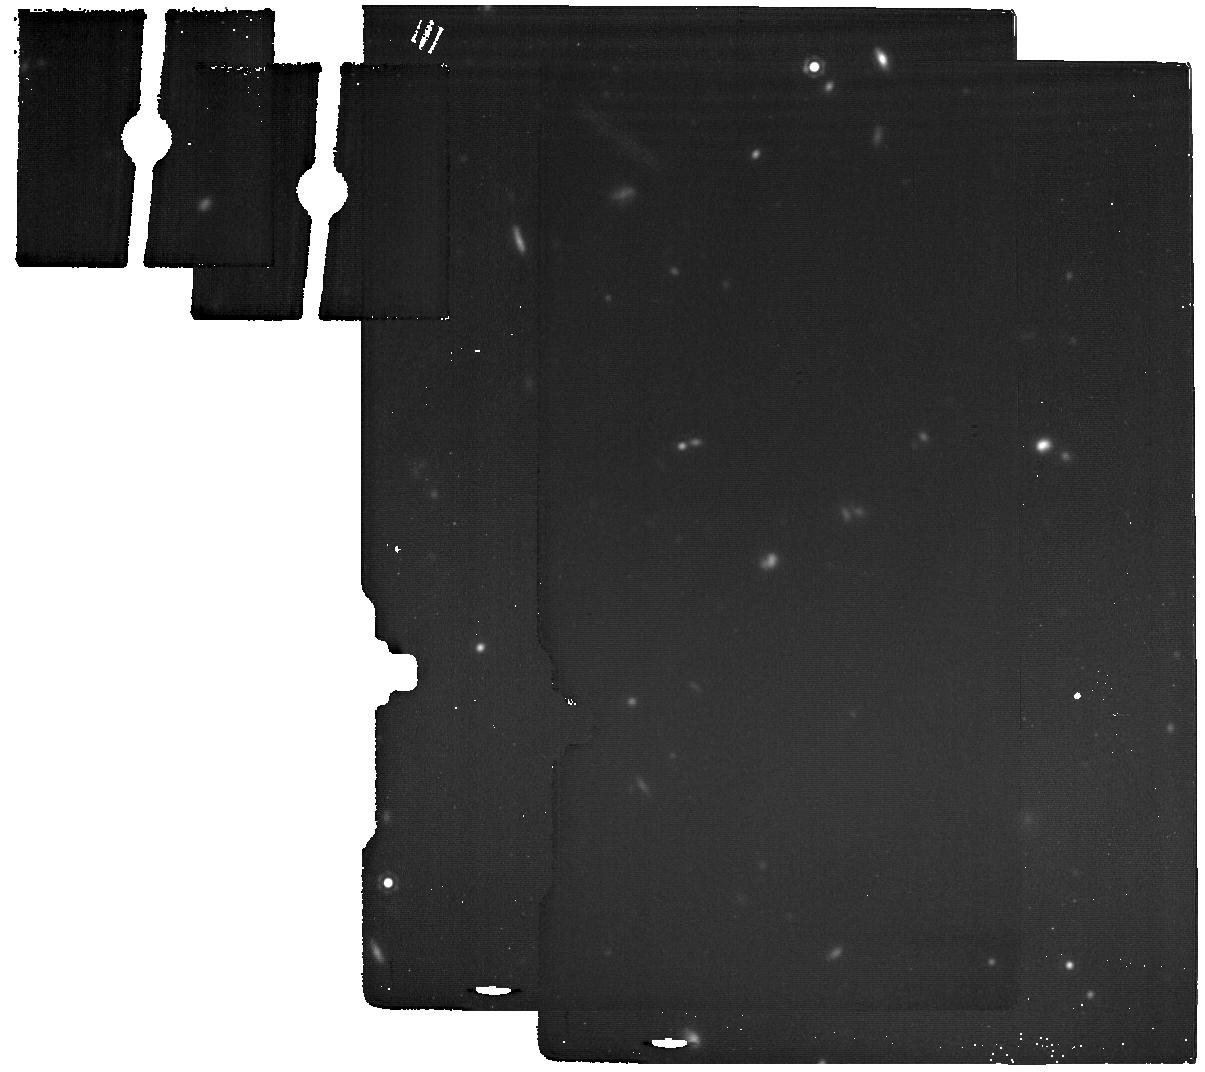
Target: COSMOS_1025_BG. Instrument: MIRI. Filter: F1800W. Exposure: 42 min. Observation ID: jw04761-o008_t012_miri_f1800w

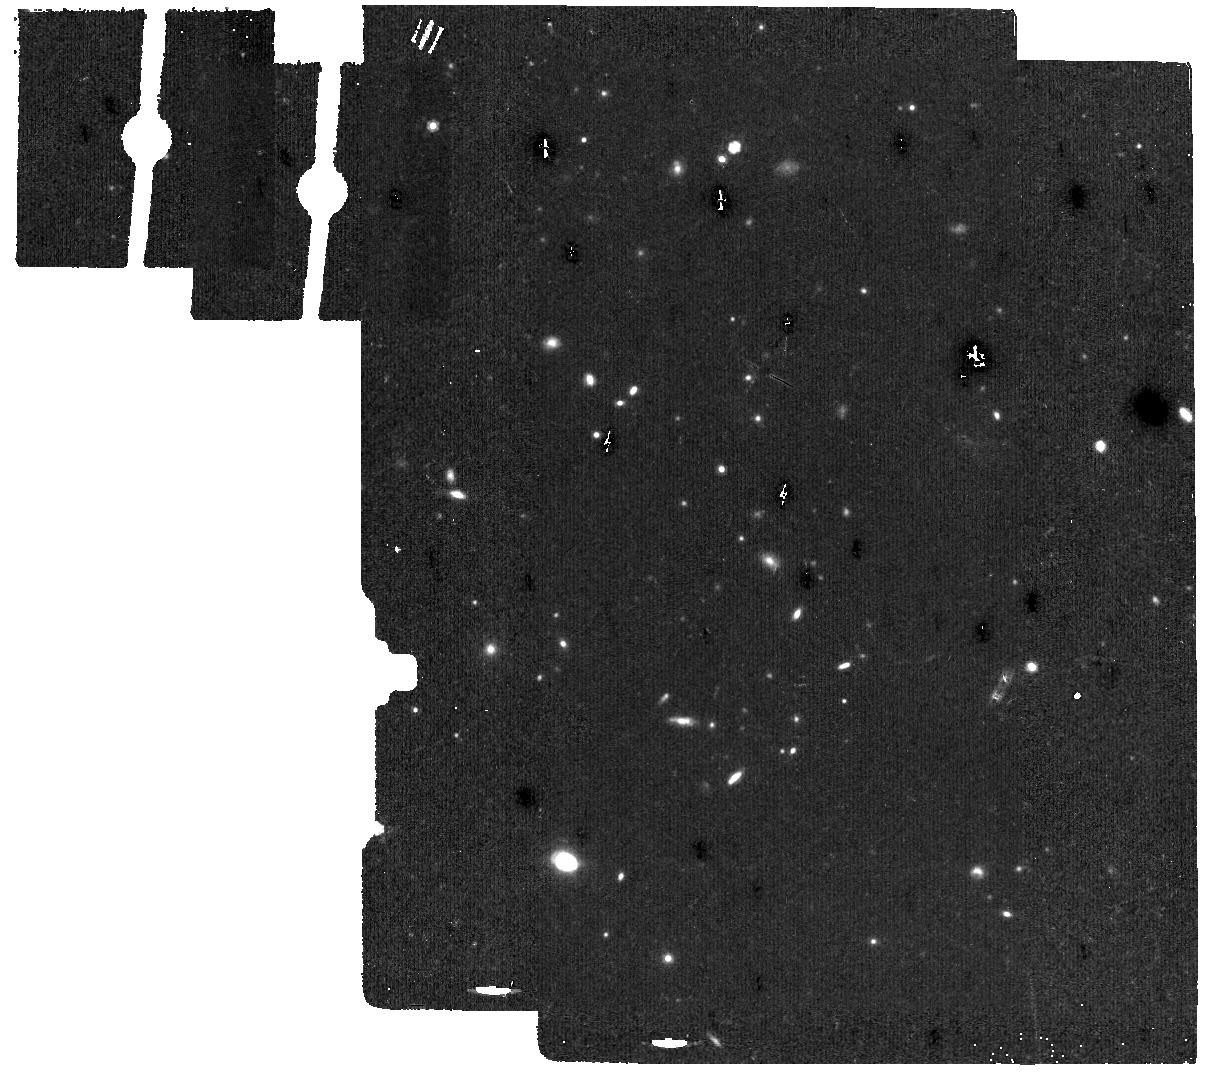
Target: COSMOS_1346_BG. Instrument: MIRI. Filter: F1000W. Exposure: 17 min. Observation ID: jw04761-o016_t016_miri_f1000w

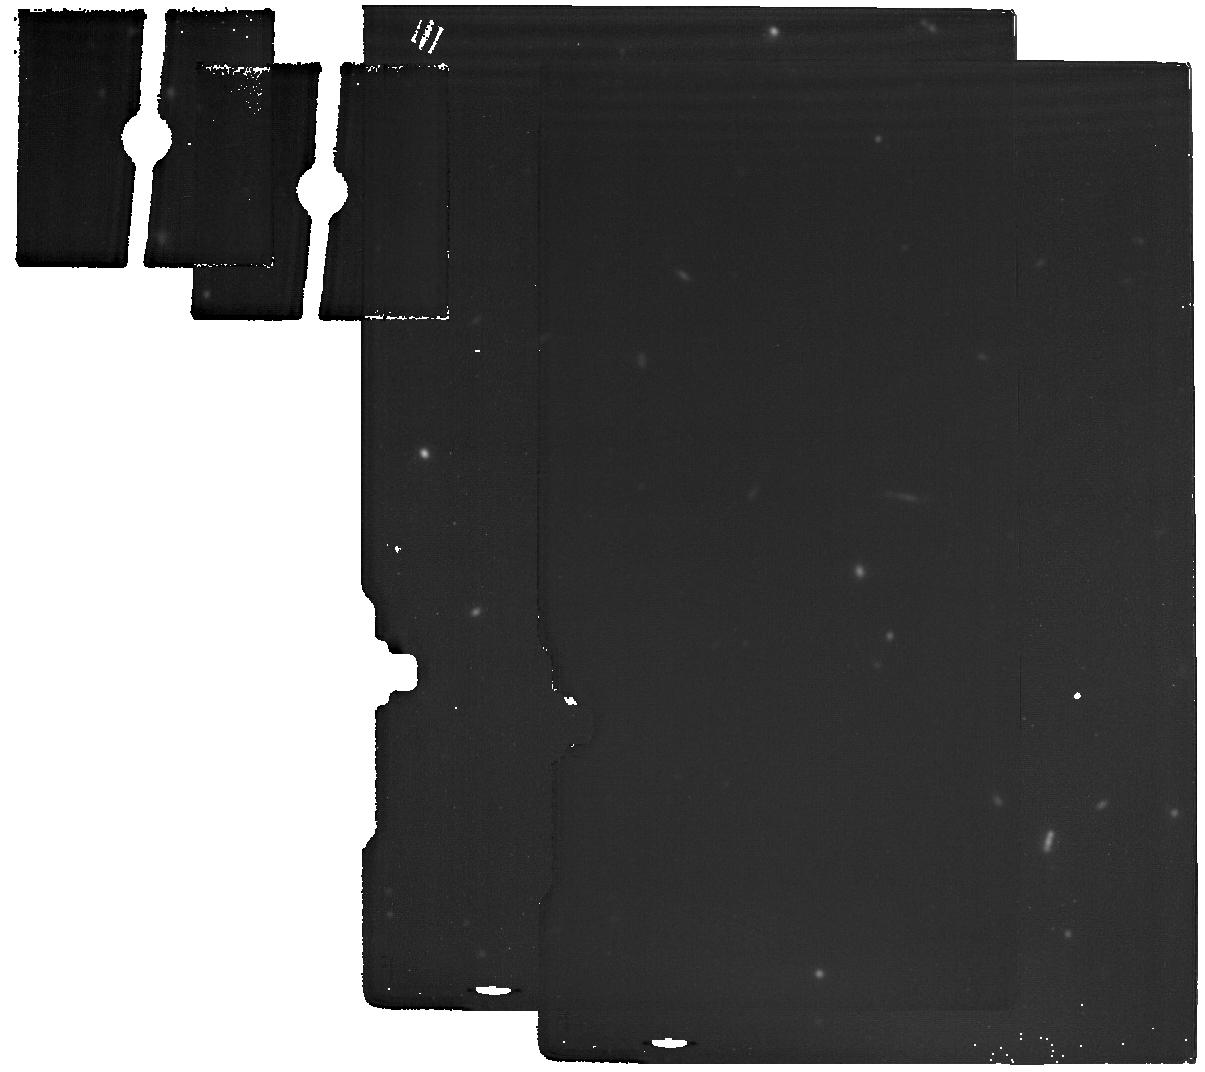
Target: COSMOS_844_BG. Instrument: MIRI. Filter: F1800W. Exposure: 28 min. Observation ID: jw04761-o012_t014_miri_f1800w

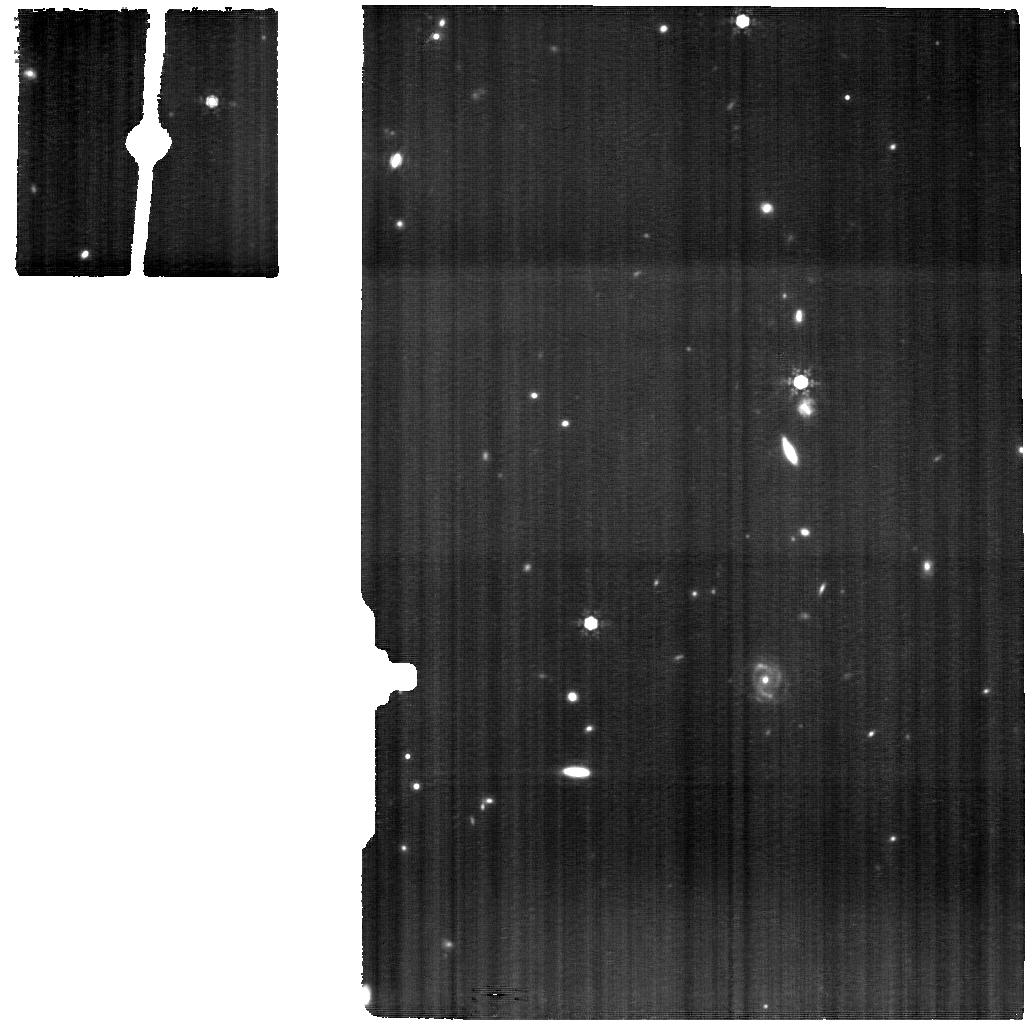
Target: COSMOS_1025. Instrument: MIRI. Filter: F1000W. Exposure: 4.2 h. Observation ID: jw04761-o007_t005_miri_f1000w

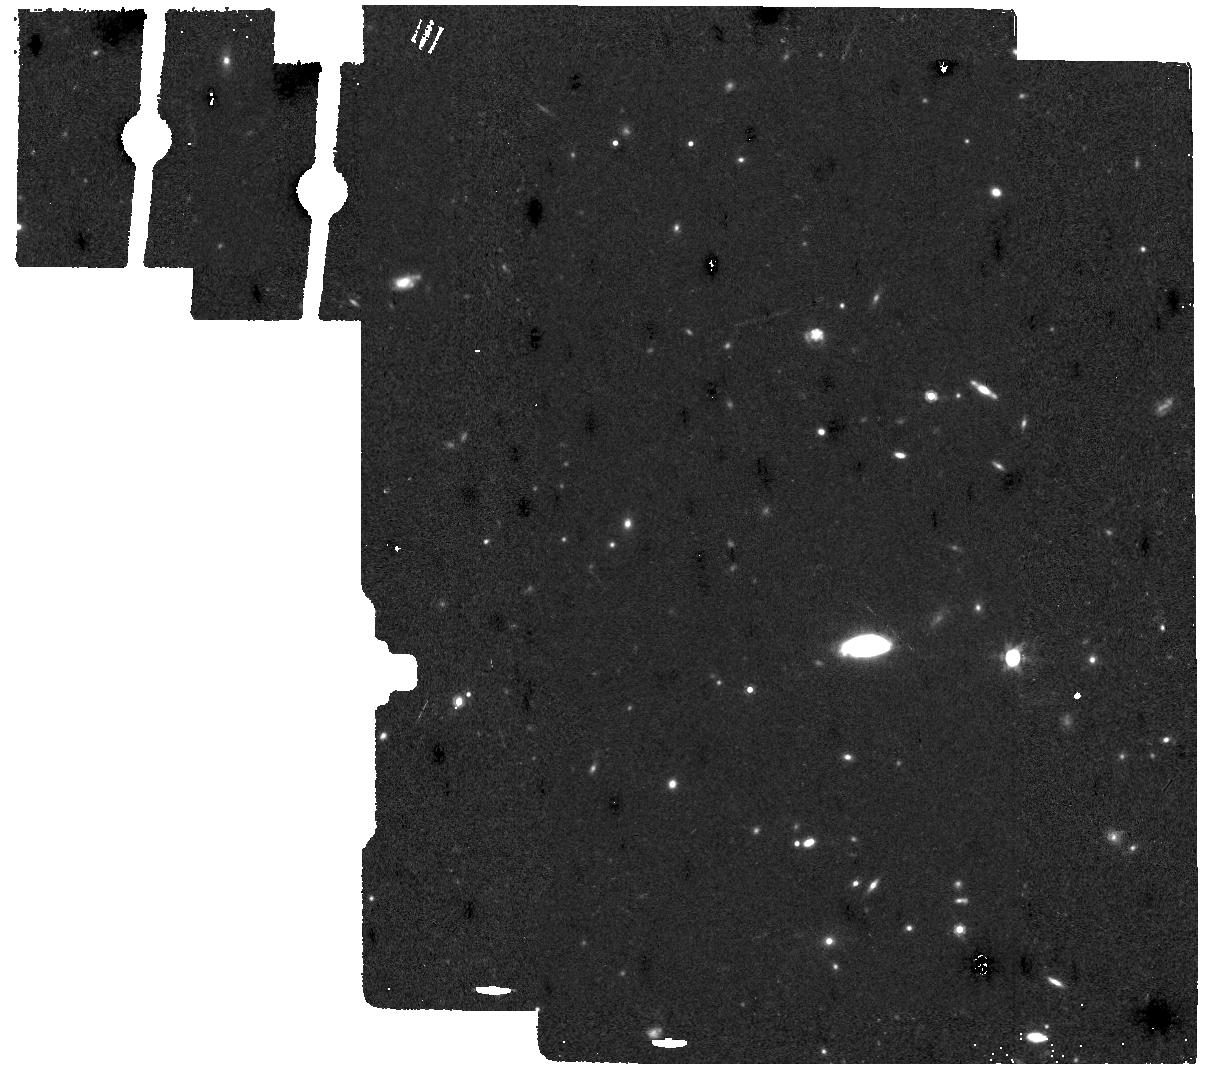
Target: COSMOS_1148_BG. Instrument: MIRI. Filter: F1000W. Exposure: 17 min. Observation ID: jw04761-o006_t011_miri_f1000w

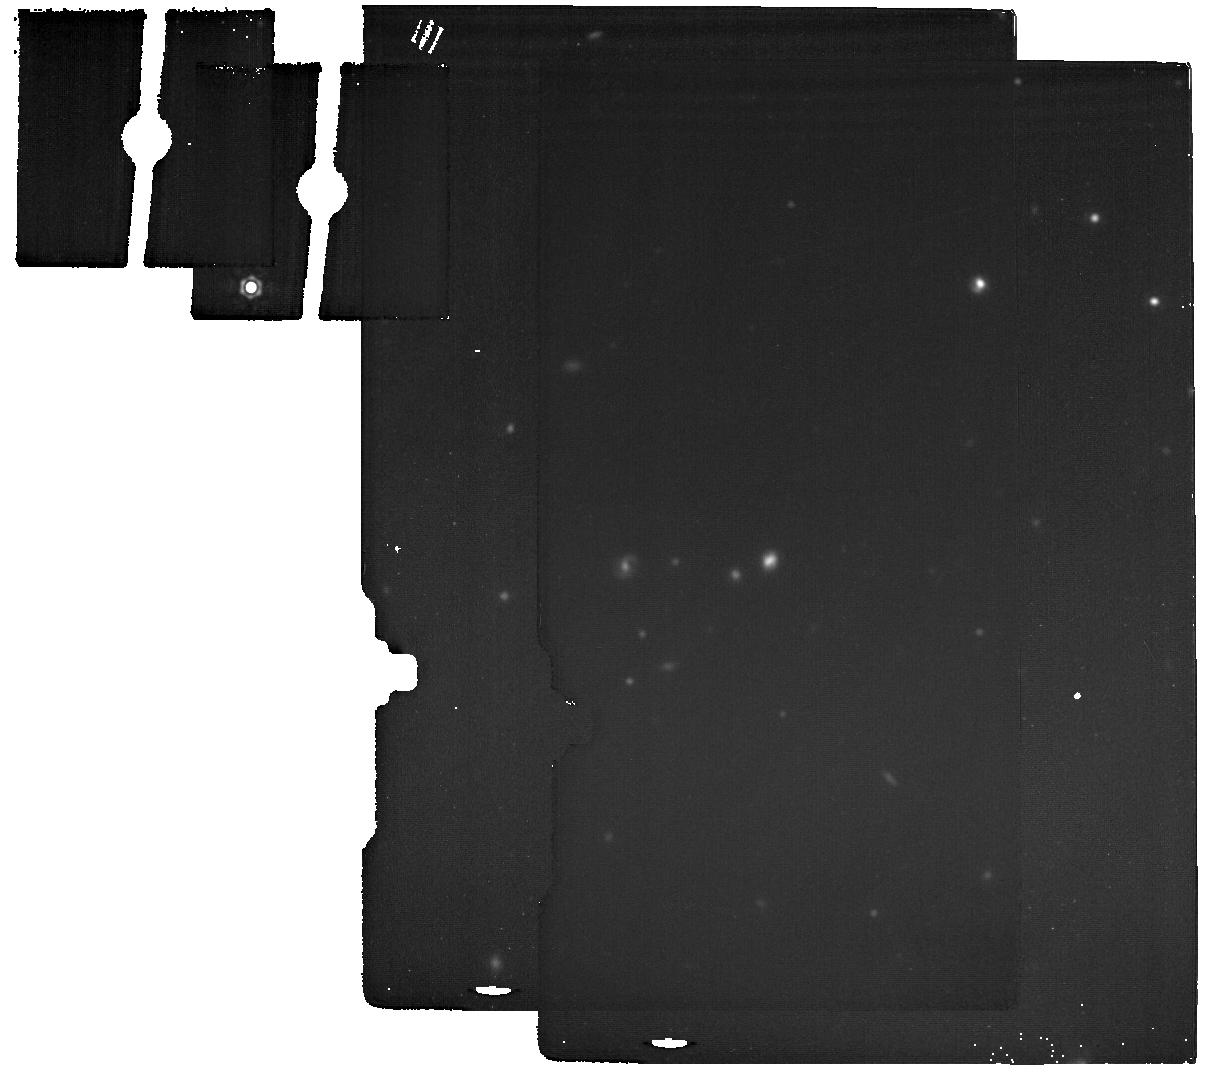
Target: COSMOS_996_BG. Instrument: MIRI. Filter: F1800W. Exposure: 17 min. Observation ID: jw04761-o004_t010_miri_f1800w

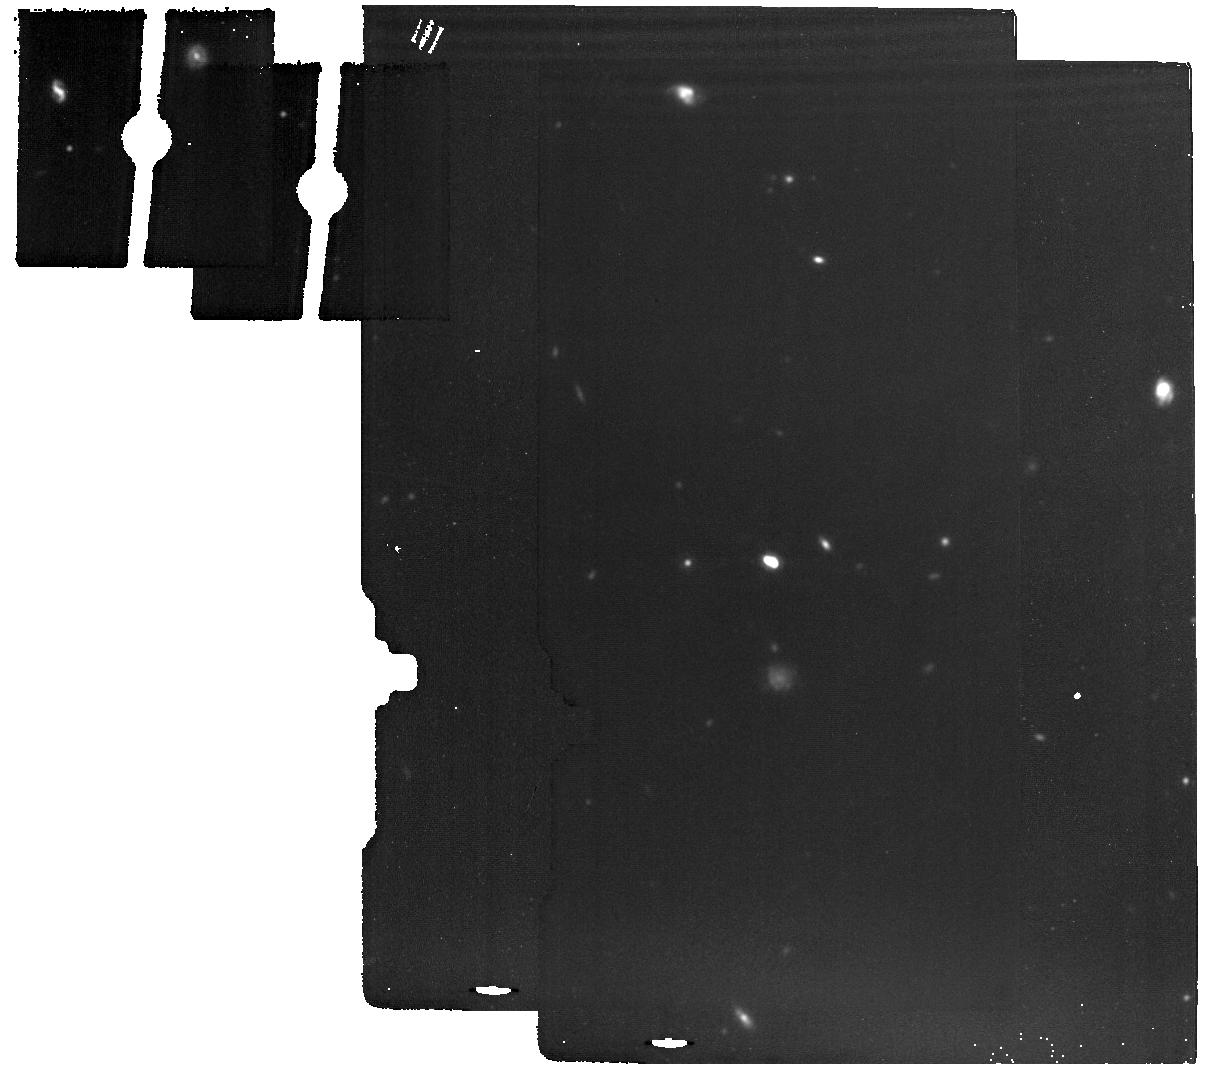
Target: COSMOS_1757_BG. Instrument: MIRI. Filter: F1500W. Exposure: 28 min. Observation ID: jw04761-o010_t013_miri_f1500w

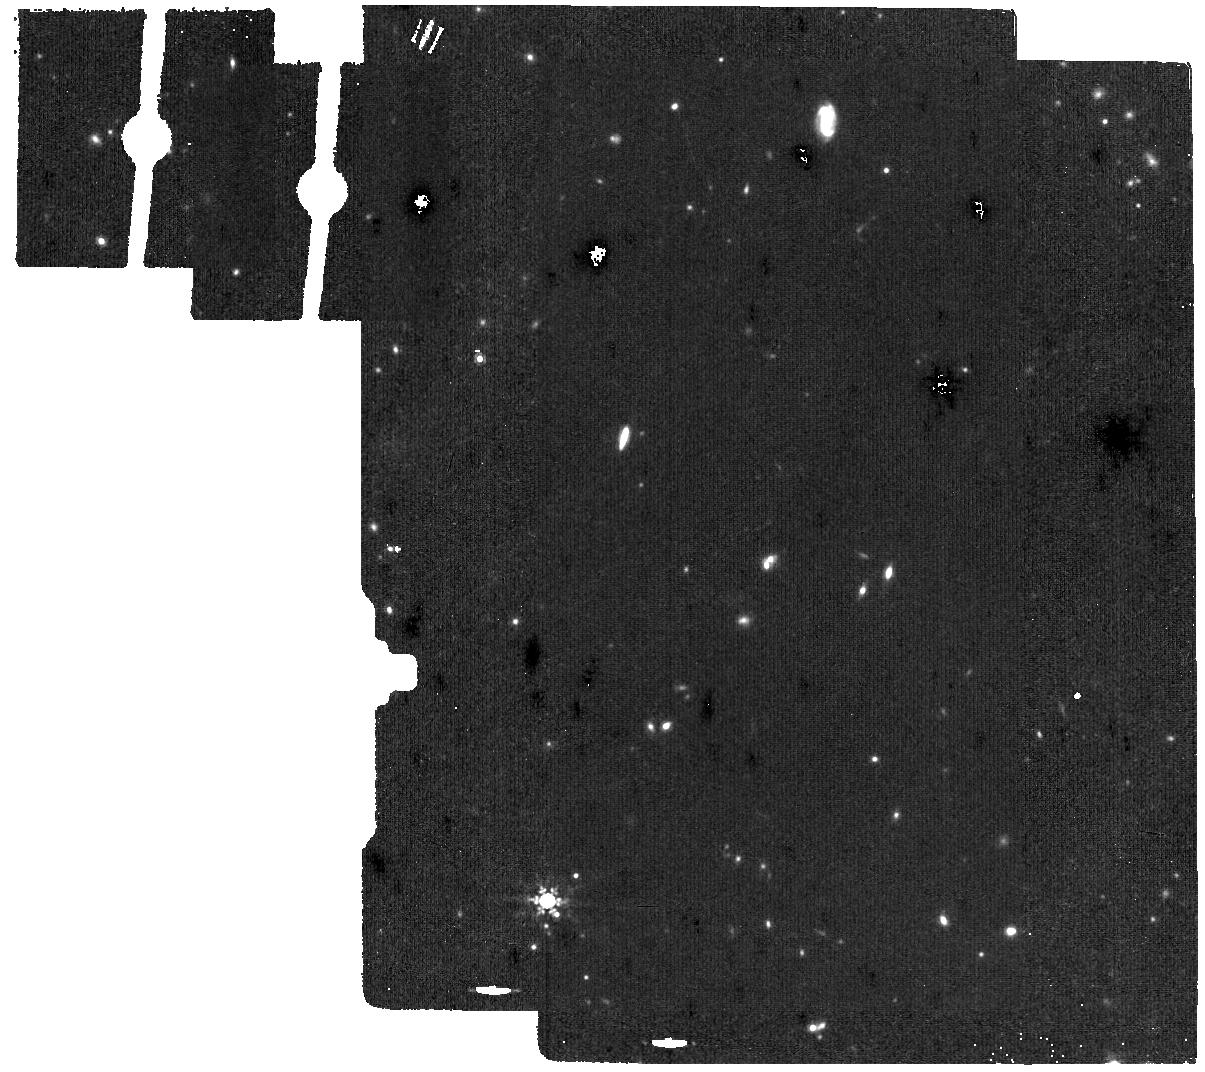
Target: COSMOS_1295_BG. Instrument: MIRI. Filter: F1000W. Exposure: 28 min. Observation ID: jw04761-o014_t015_miri_f1000w

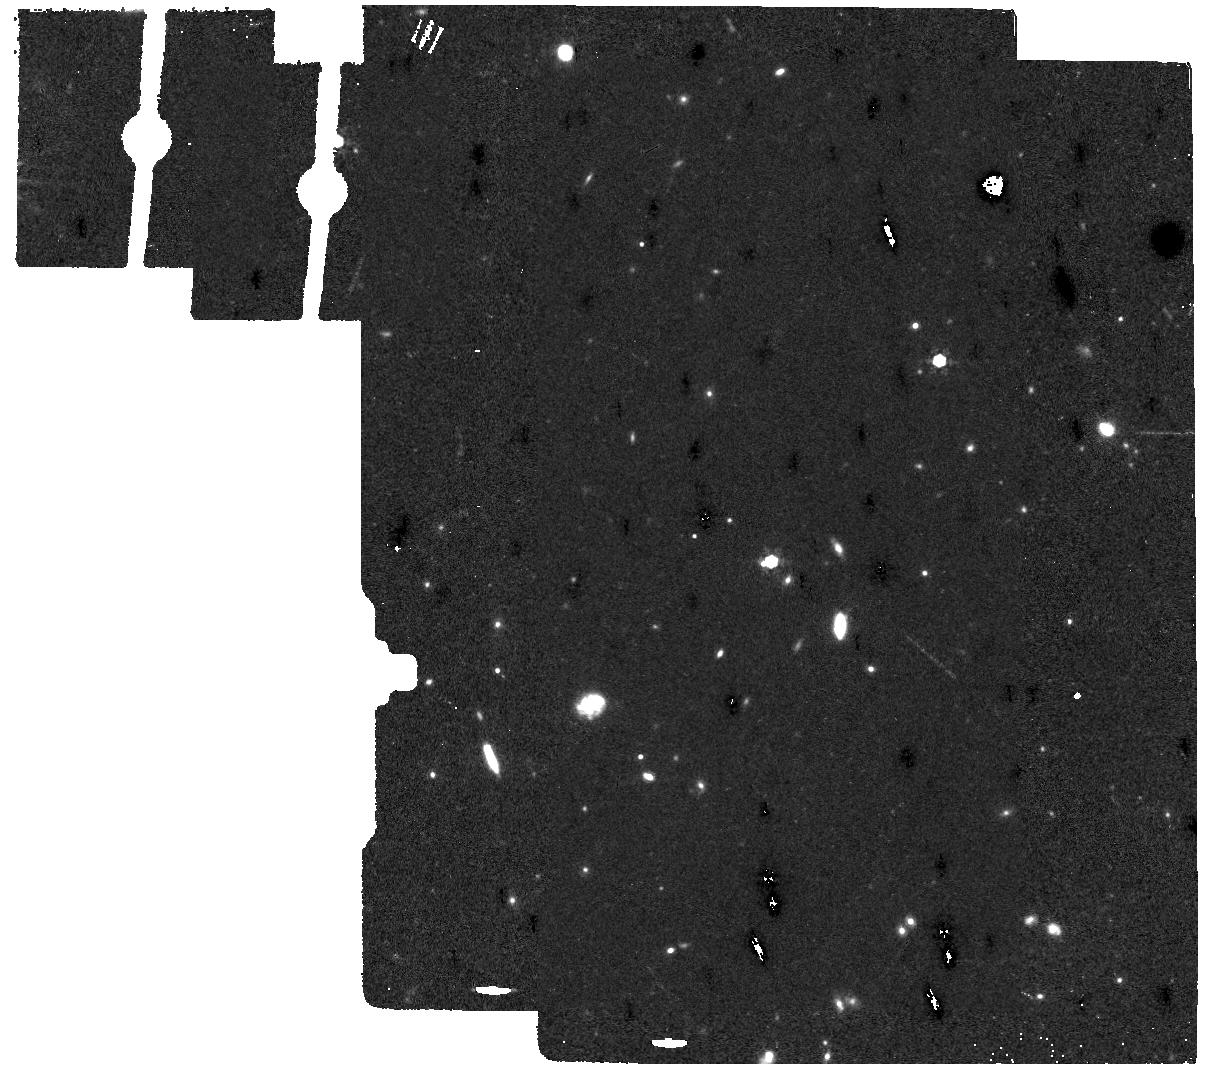
Target: COSMOS_1018_BG. Instrument: MIRI. Filter: F1000W. Exposure: 17 min. Observation ID: jw04761-o002_t002_miri_f1000w

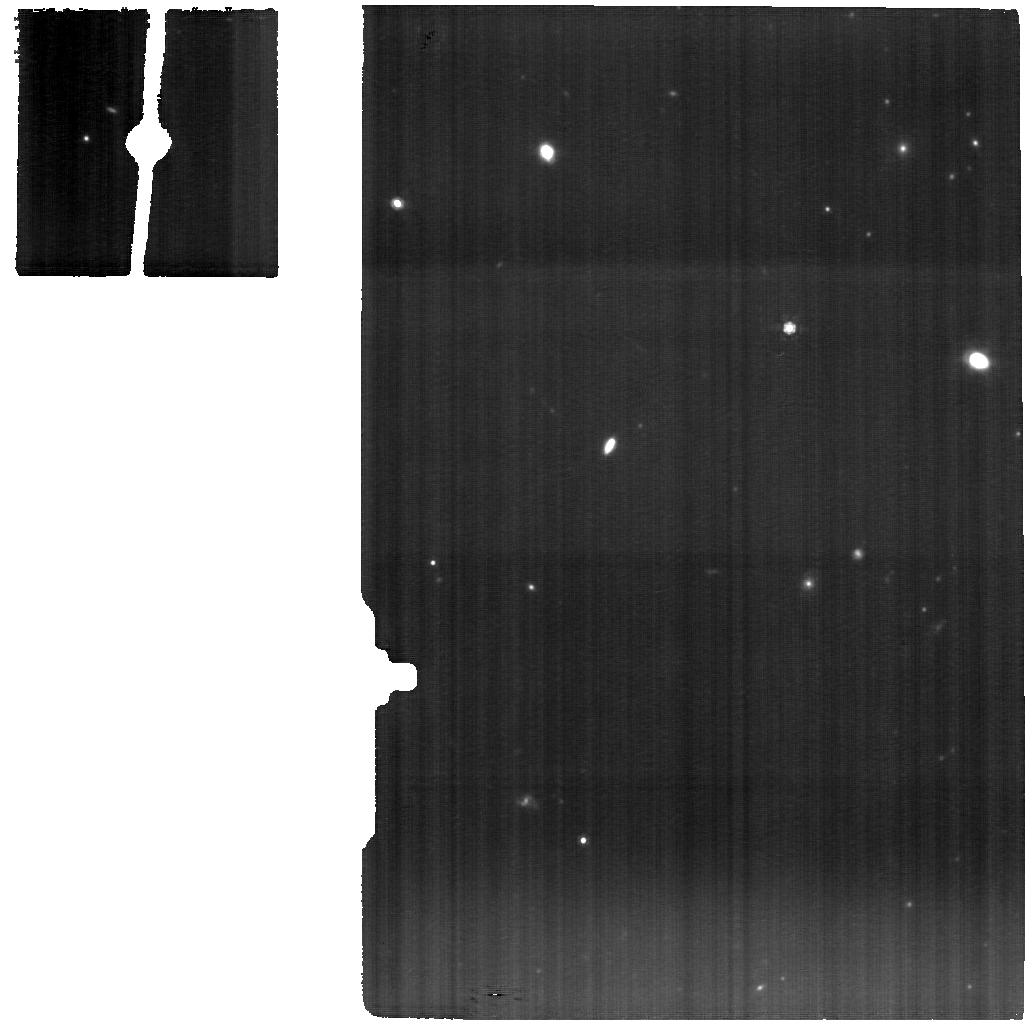
Target: COSMOS_1346. Instrument: MIRI. Filter: F1000W. Exposure: 2.8 h. Observation ID: jw04761-o015_t009_miri_f1000w

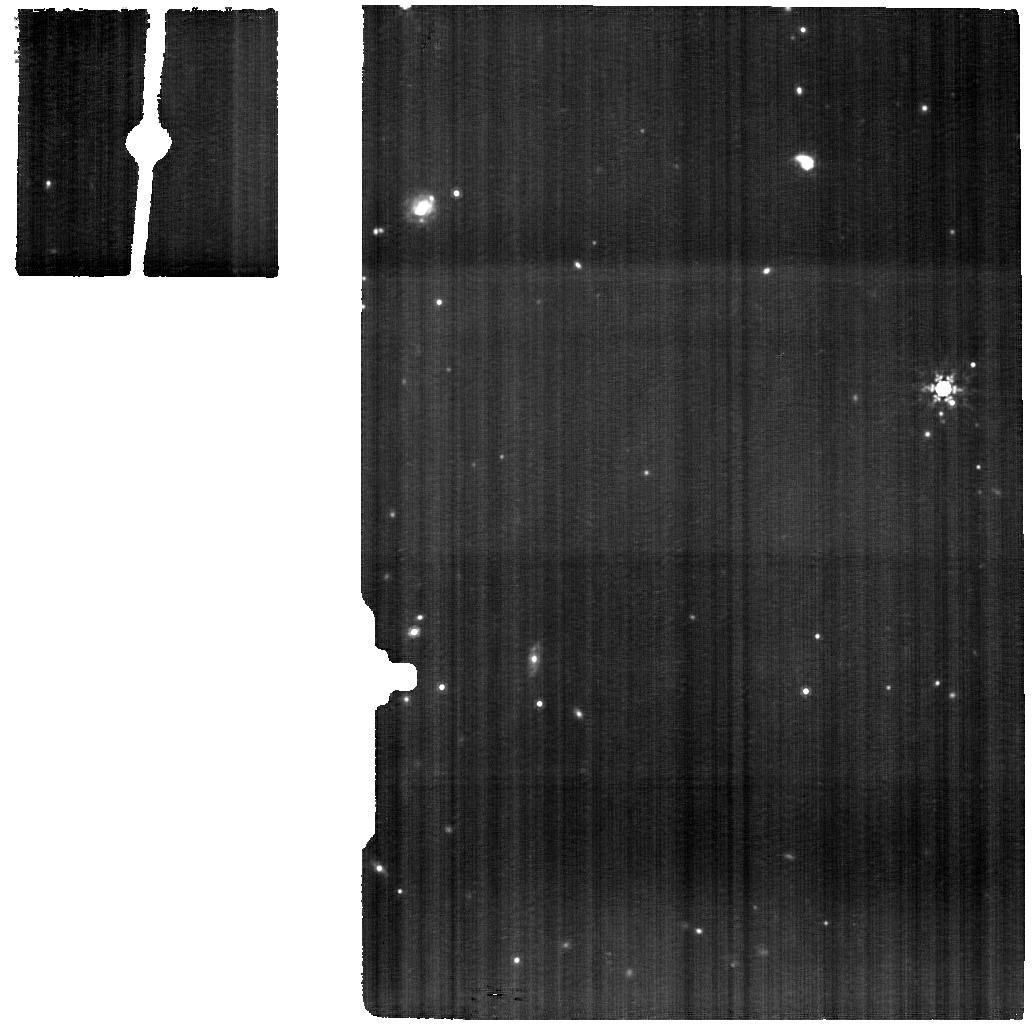
Target: COSMOS_1295. Instrument: MIRI. Filter: F1000W. Exposure: 2.8 h. Observation ID: jw04761-o013_t008_miri_f1000w

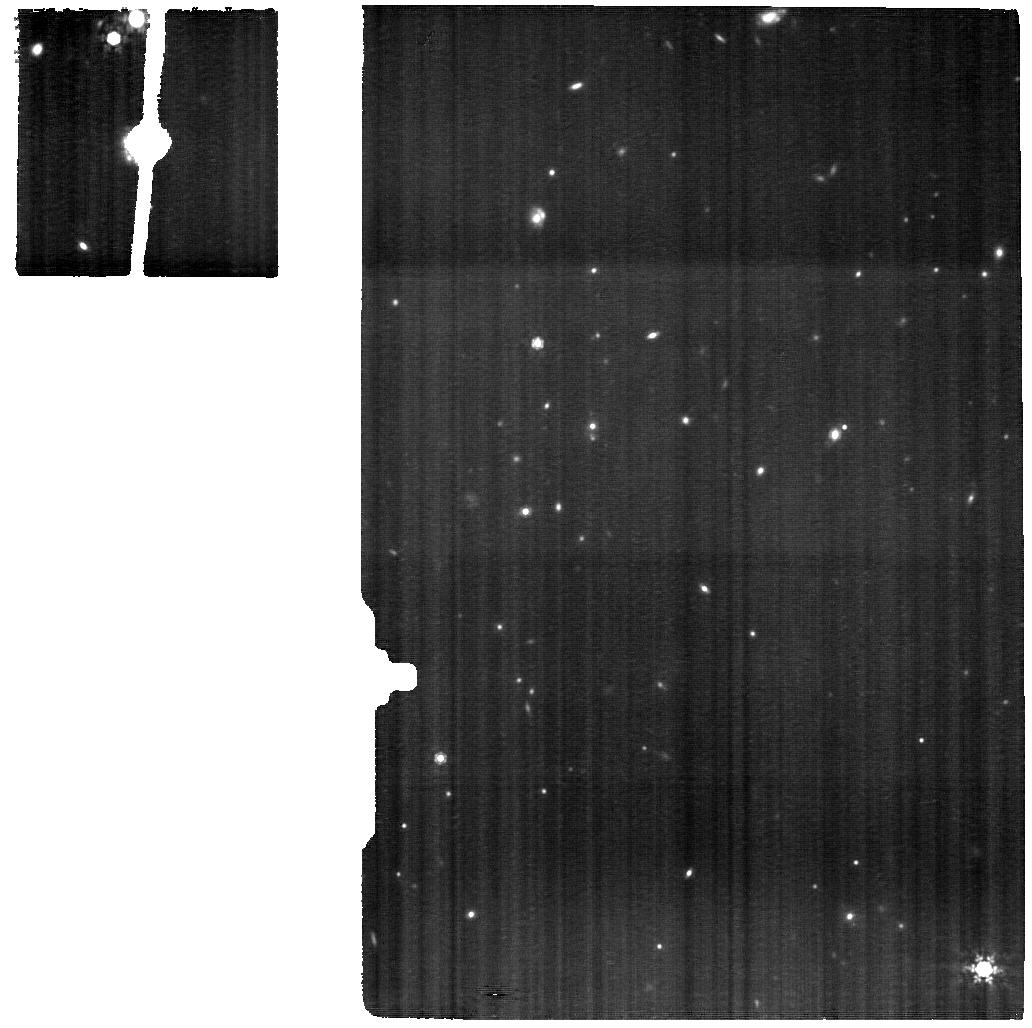
Target: COSMOS_1148. Instrument: MIRI. Filter: F1000W. Exposure: 1.7 h. Observation ID: jw04761-o005_t004_miri_f1000w

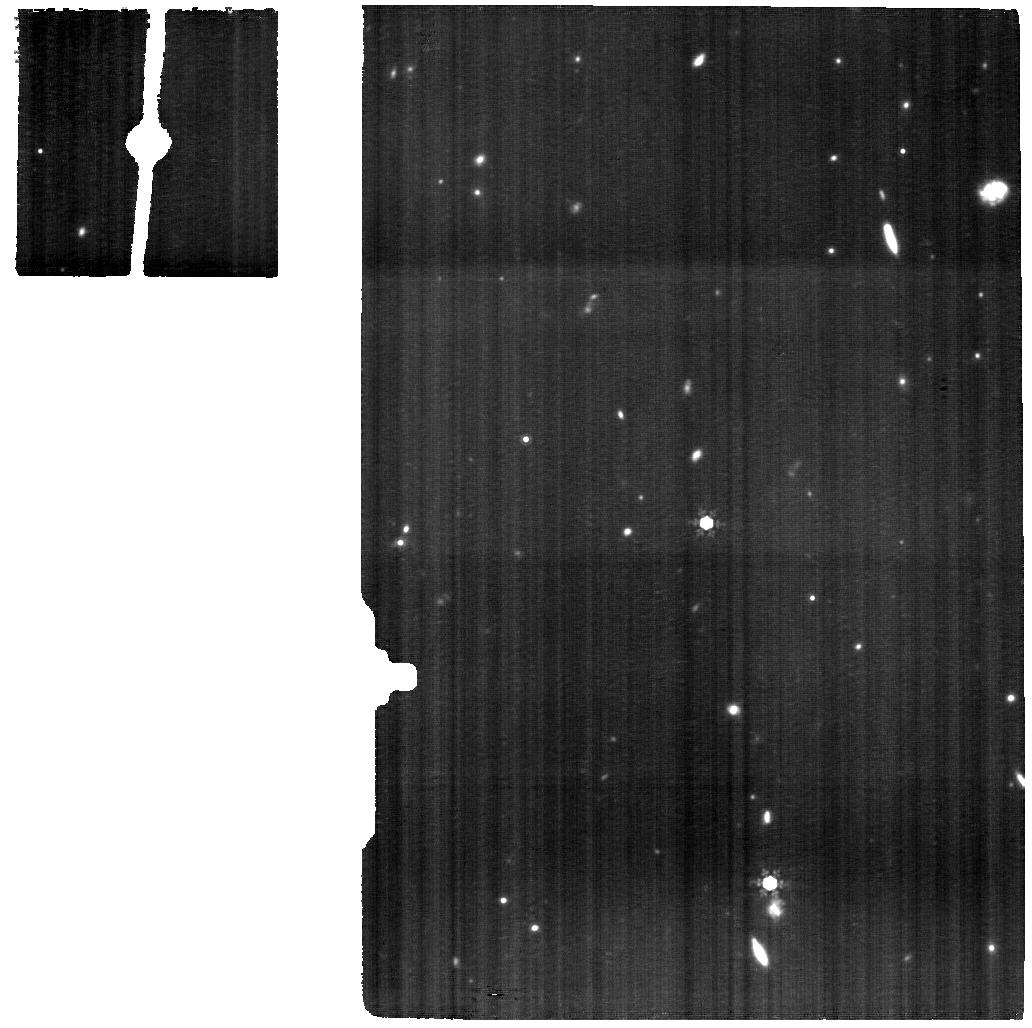
Target: COSMOS_1018. Instrument: MIRI. Filter: F1000W. Exposure: 1.7 h. Observation ID: jw04761-o001_t001_miri_f1000w

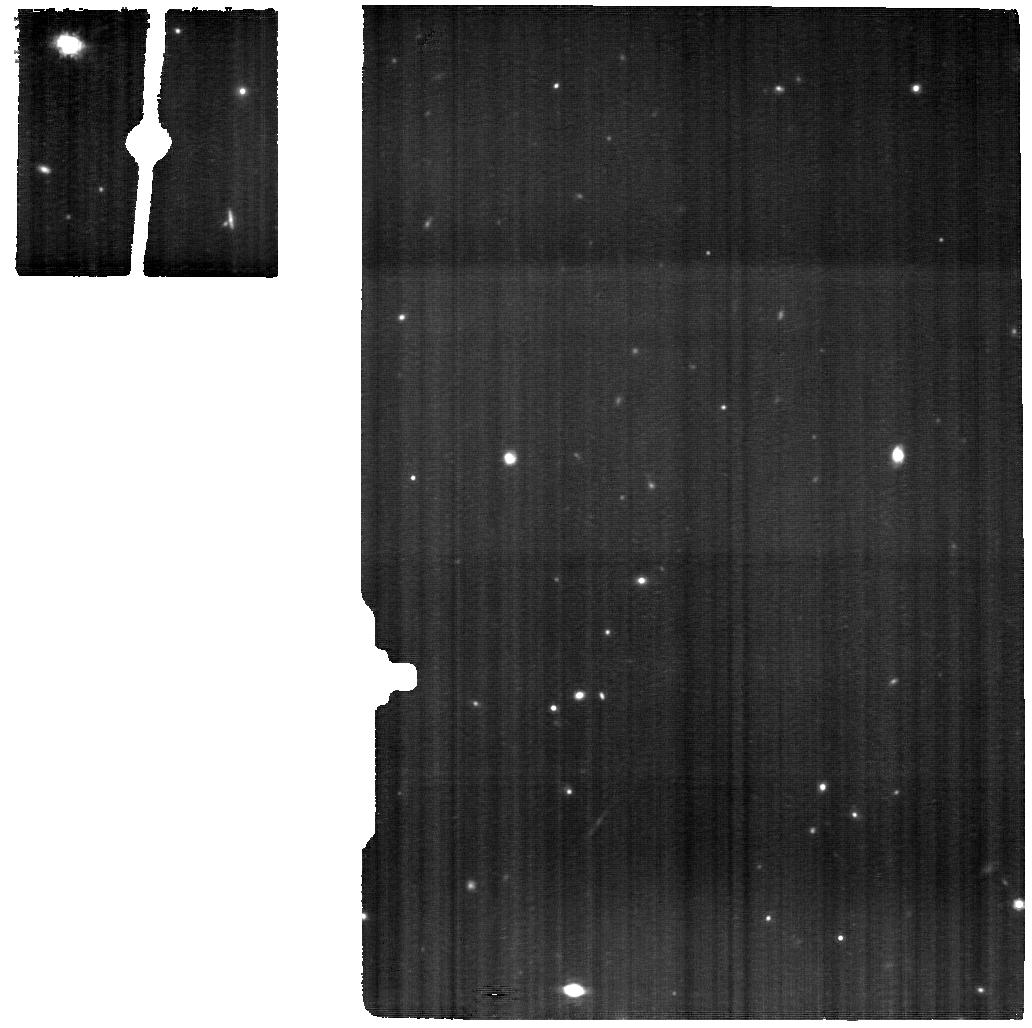
Target: COSMOS_996. Instrument: MIRI. Filter: F1000W. Exposure: 1.7 h. Observation ID: jw04761-o003_t003_miri_f1000w

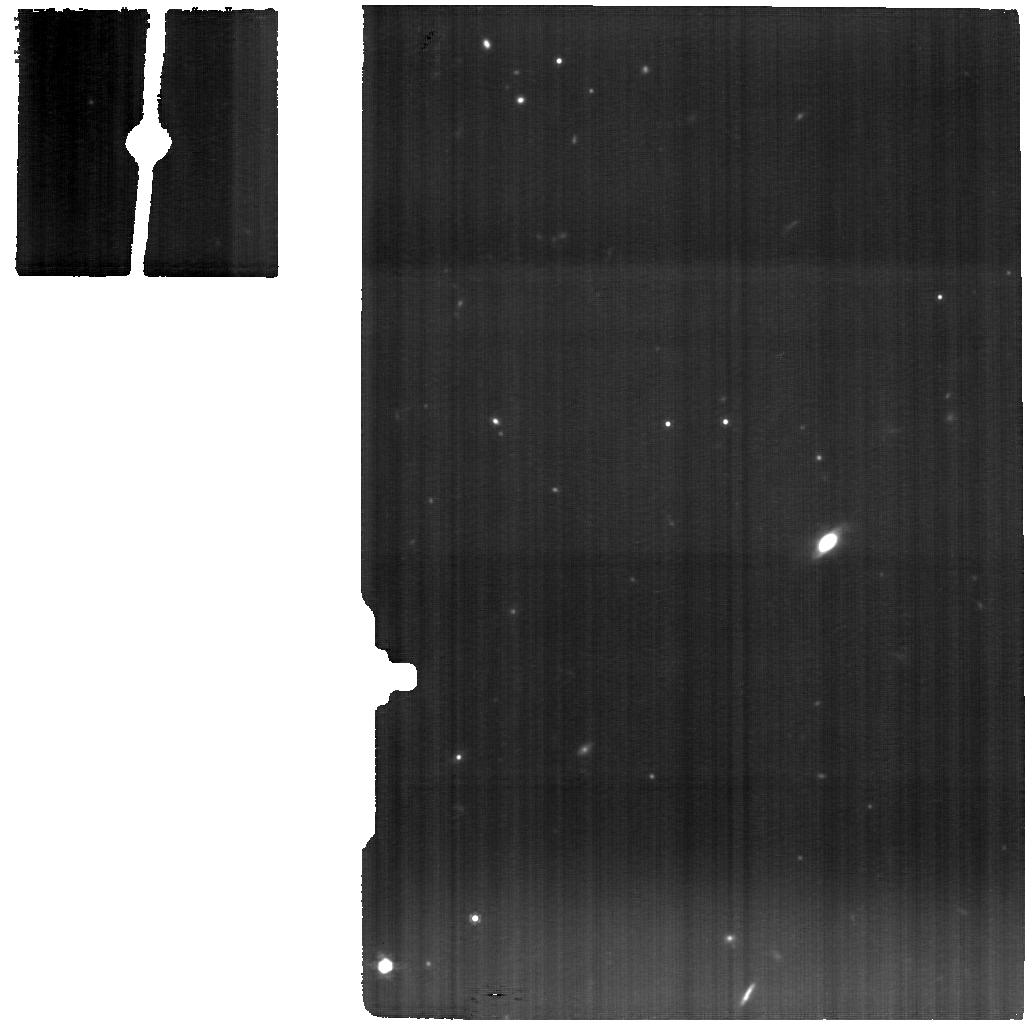
Target: COSMOS_844. Instrument: MIRI. Filter: F1000W. Exposure: 2.8 h. Observation ID: jw04761-o011_t007_miri_f1000w

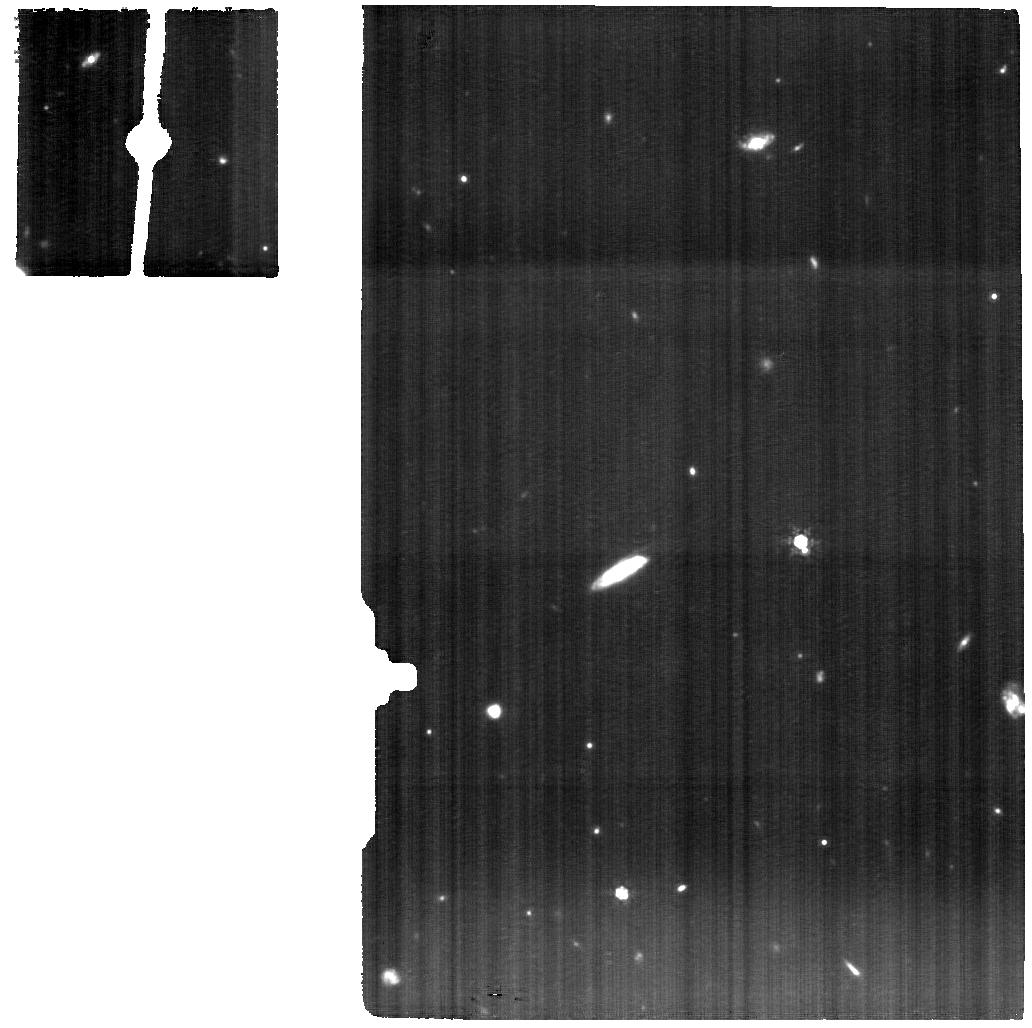
Target: COSMOS_1757. Instrument: MIRI. Filter: F1000W. Exposure: 2.8 h. Observation ID: jw04761-o009_t006_miri_f1000w

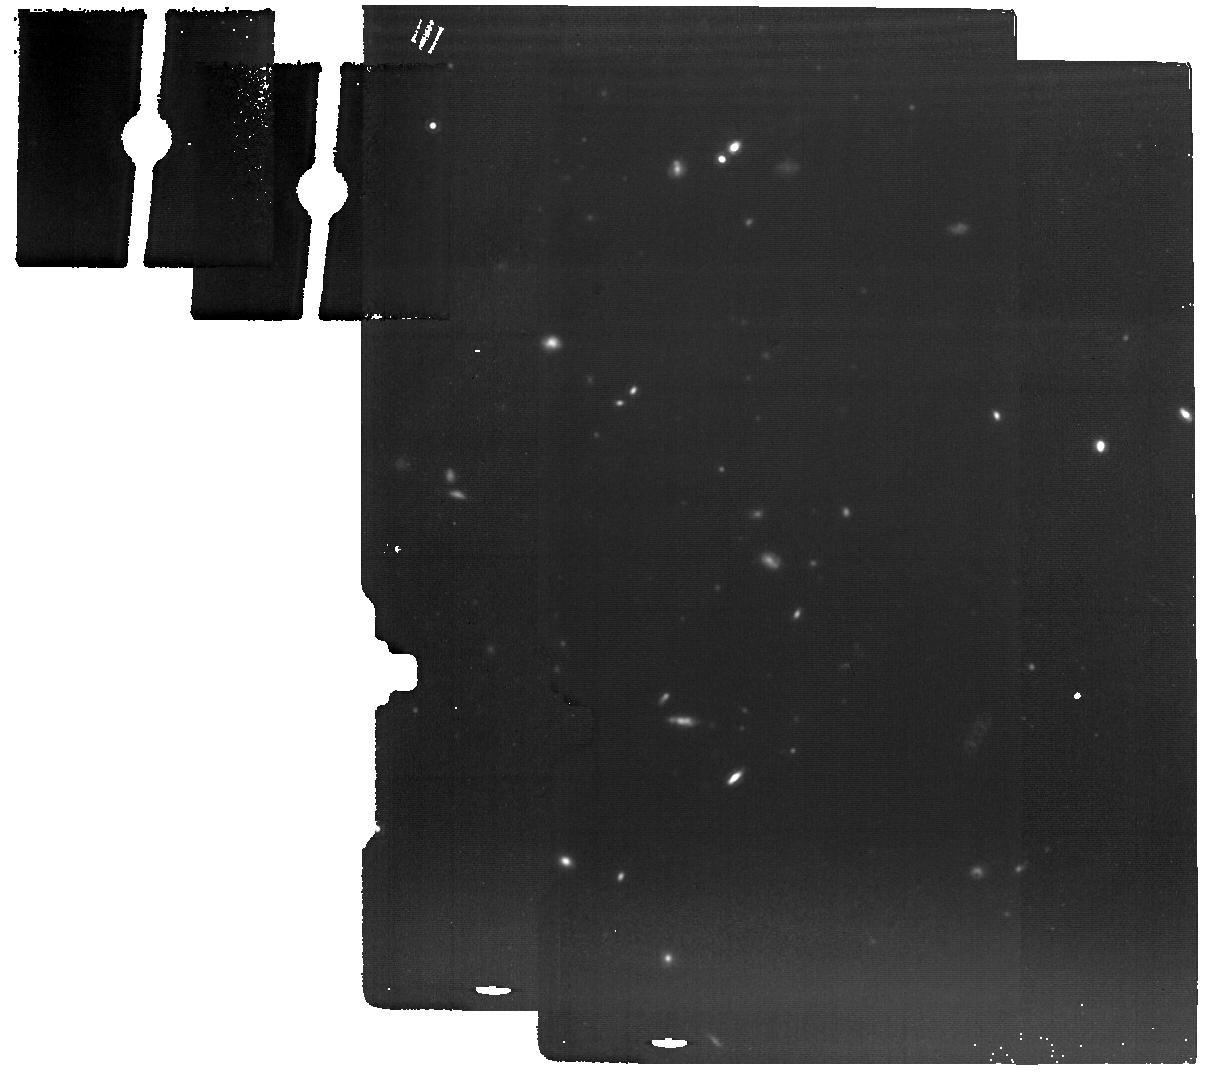
Target: COSMOS_1346_BG. Instrument: MIRI. Filter: F1280W. Exposure: 17 min. Observation ID: jw04761-o016_t016_miri_f1280w

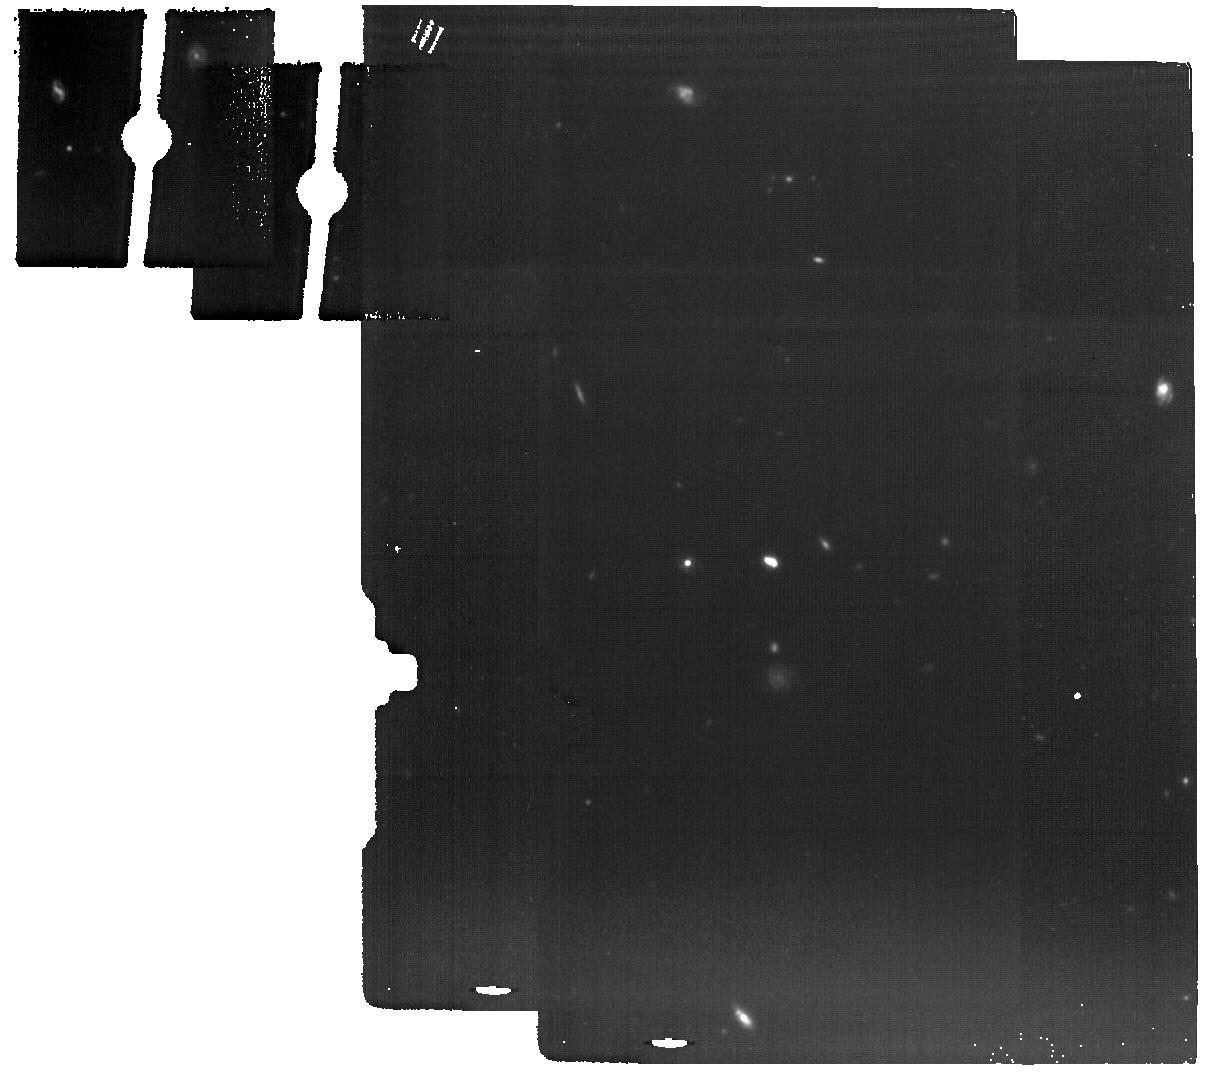
Target: COSMOS_1757_BG. Instrument: MIRI. Filter: F1280W. Exposure: 28 min. Observation ID: jw04761-o010_t013_miri_f1280w

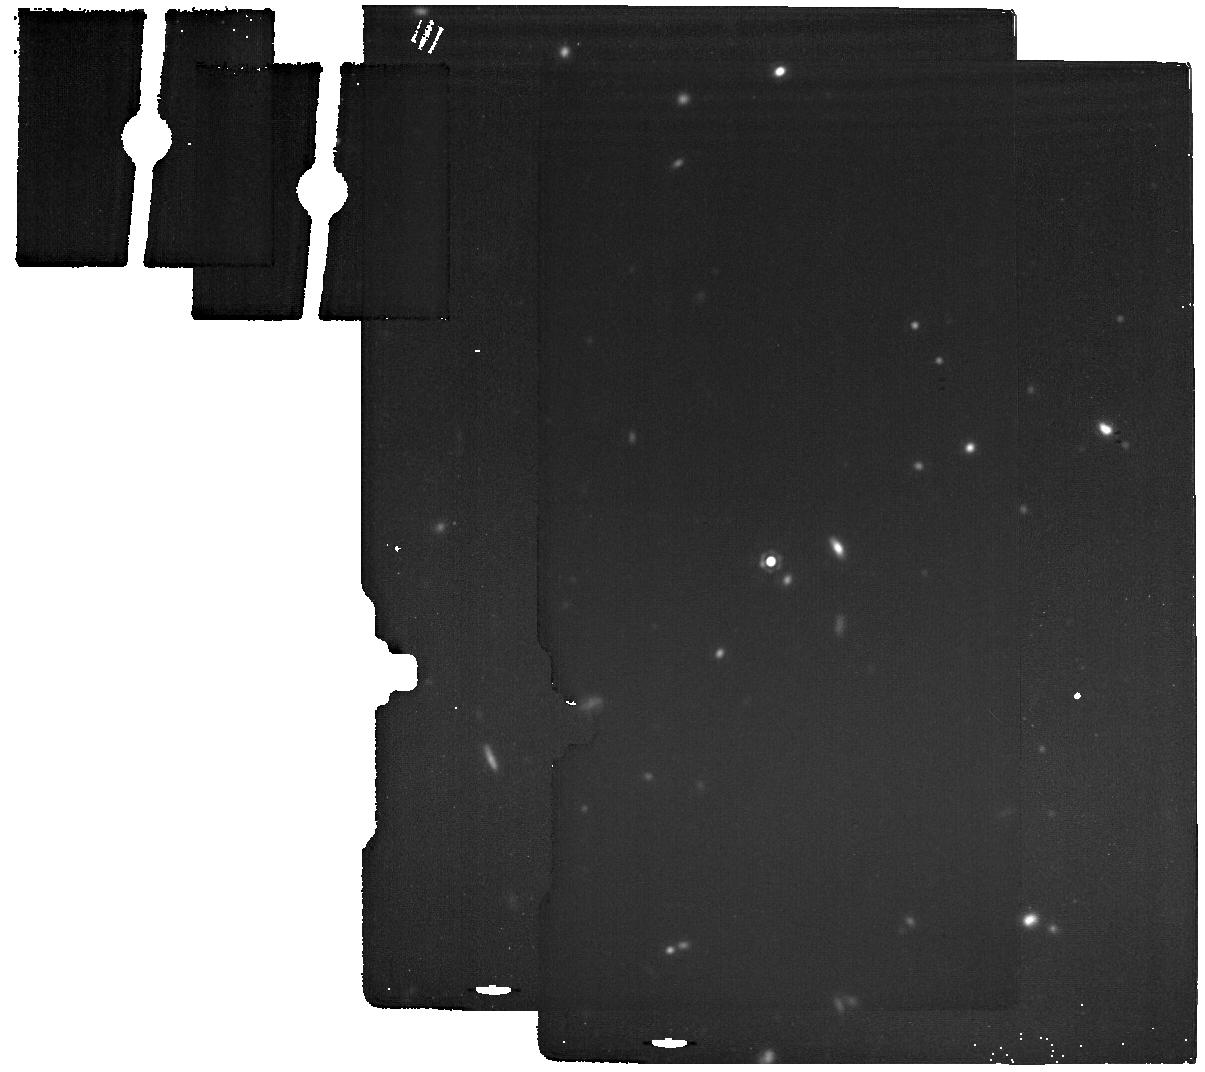
Target: COSMOS_1018_BG. Instrument: MIRI. Filter: F1800W. Exposure: 17 min. Observation ID: jw04761-o002_t002_miri_f1800w

A Deep Look into PAHs: Resolved PAH and Fine-Structure Emission in z=1 Main-Sequence Galaxies (PI: Faisst, Andreas L)

Dust is an essential part of galaxy evolution. Dust properties are altered by the radiation field of stars and AGN, shocks, and winds. Thus the study of dust provides important clues on physical processes at work in galaxies. Polycyclic aromatic hydrocarbons (PAHs), aliphatic variations, and fine-structure lines at 3-20um are the most prominent and sensitive probes of neutral and ionized dust and the ionization field in galaxies. These features have been probed on unresolved scales with Spitzer and only recently with MIRI/MRS on resolved scales in local galaxies. Here we exploit the capabilities of MIRI/MRS at full and propose the highest redshift observations of resolved PAHs (3.3, 6.2, 7.7, 11.3um) and Ar/Ne fine-structure lines in 8 carefully selected typical main-sequence galaxies at z=1. With this unique sample (which already has JWST/NIRCam and some MIRI imaging) we will (i) pursue the first comprehensive modeling of the resolved dust grain distribution in the nucleus, disk, and diffuse ISM in z=1 disk galaxies and mergers; (ii) study the correlation between grain properties and stellar ionization field via cross-correlation to NIRCam imaging and assess the use of PAH 3.3um as SFR indicator; and (iii) characterize the fraction of dust-obscured AGN in typical z=1 main-sequence galaxies from a joint modeling of mid-IR continuum and PAH band ratios. These unique observations enable for the first time the detailed understanding of resolved dust production and destruction mechanisms in the highly star forming environments of typical z=1 galaxies. It will also be a valuable comparison sample to local galaxies and studies of bright sub-mm galaxies at higher redshifts.